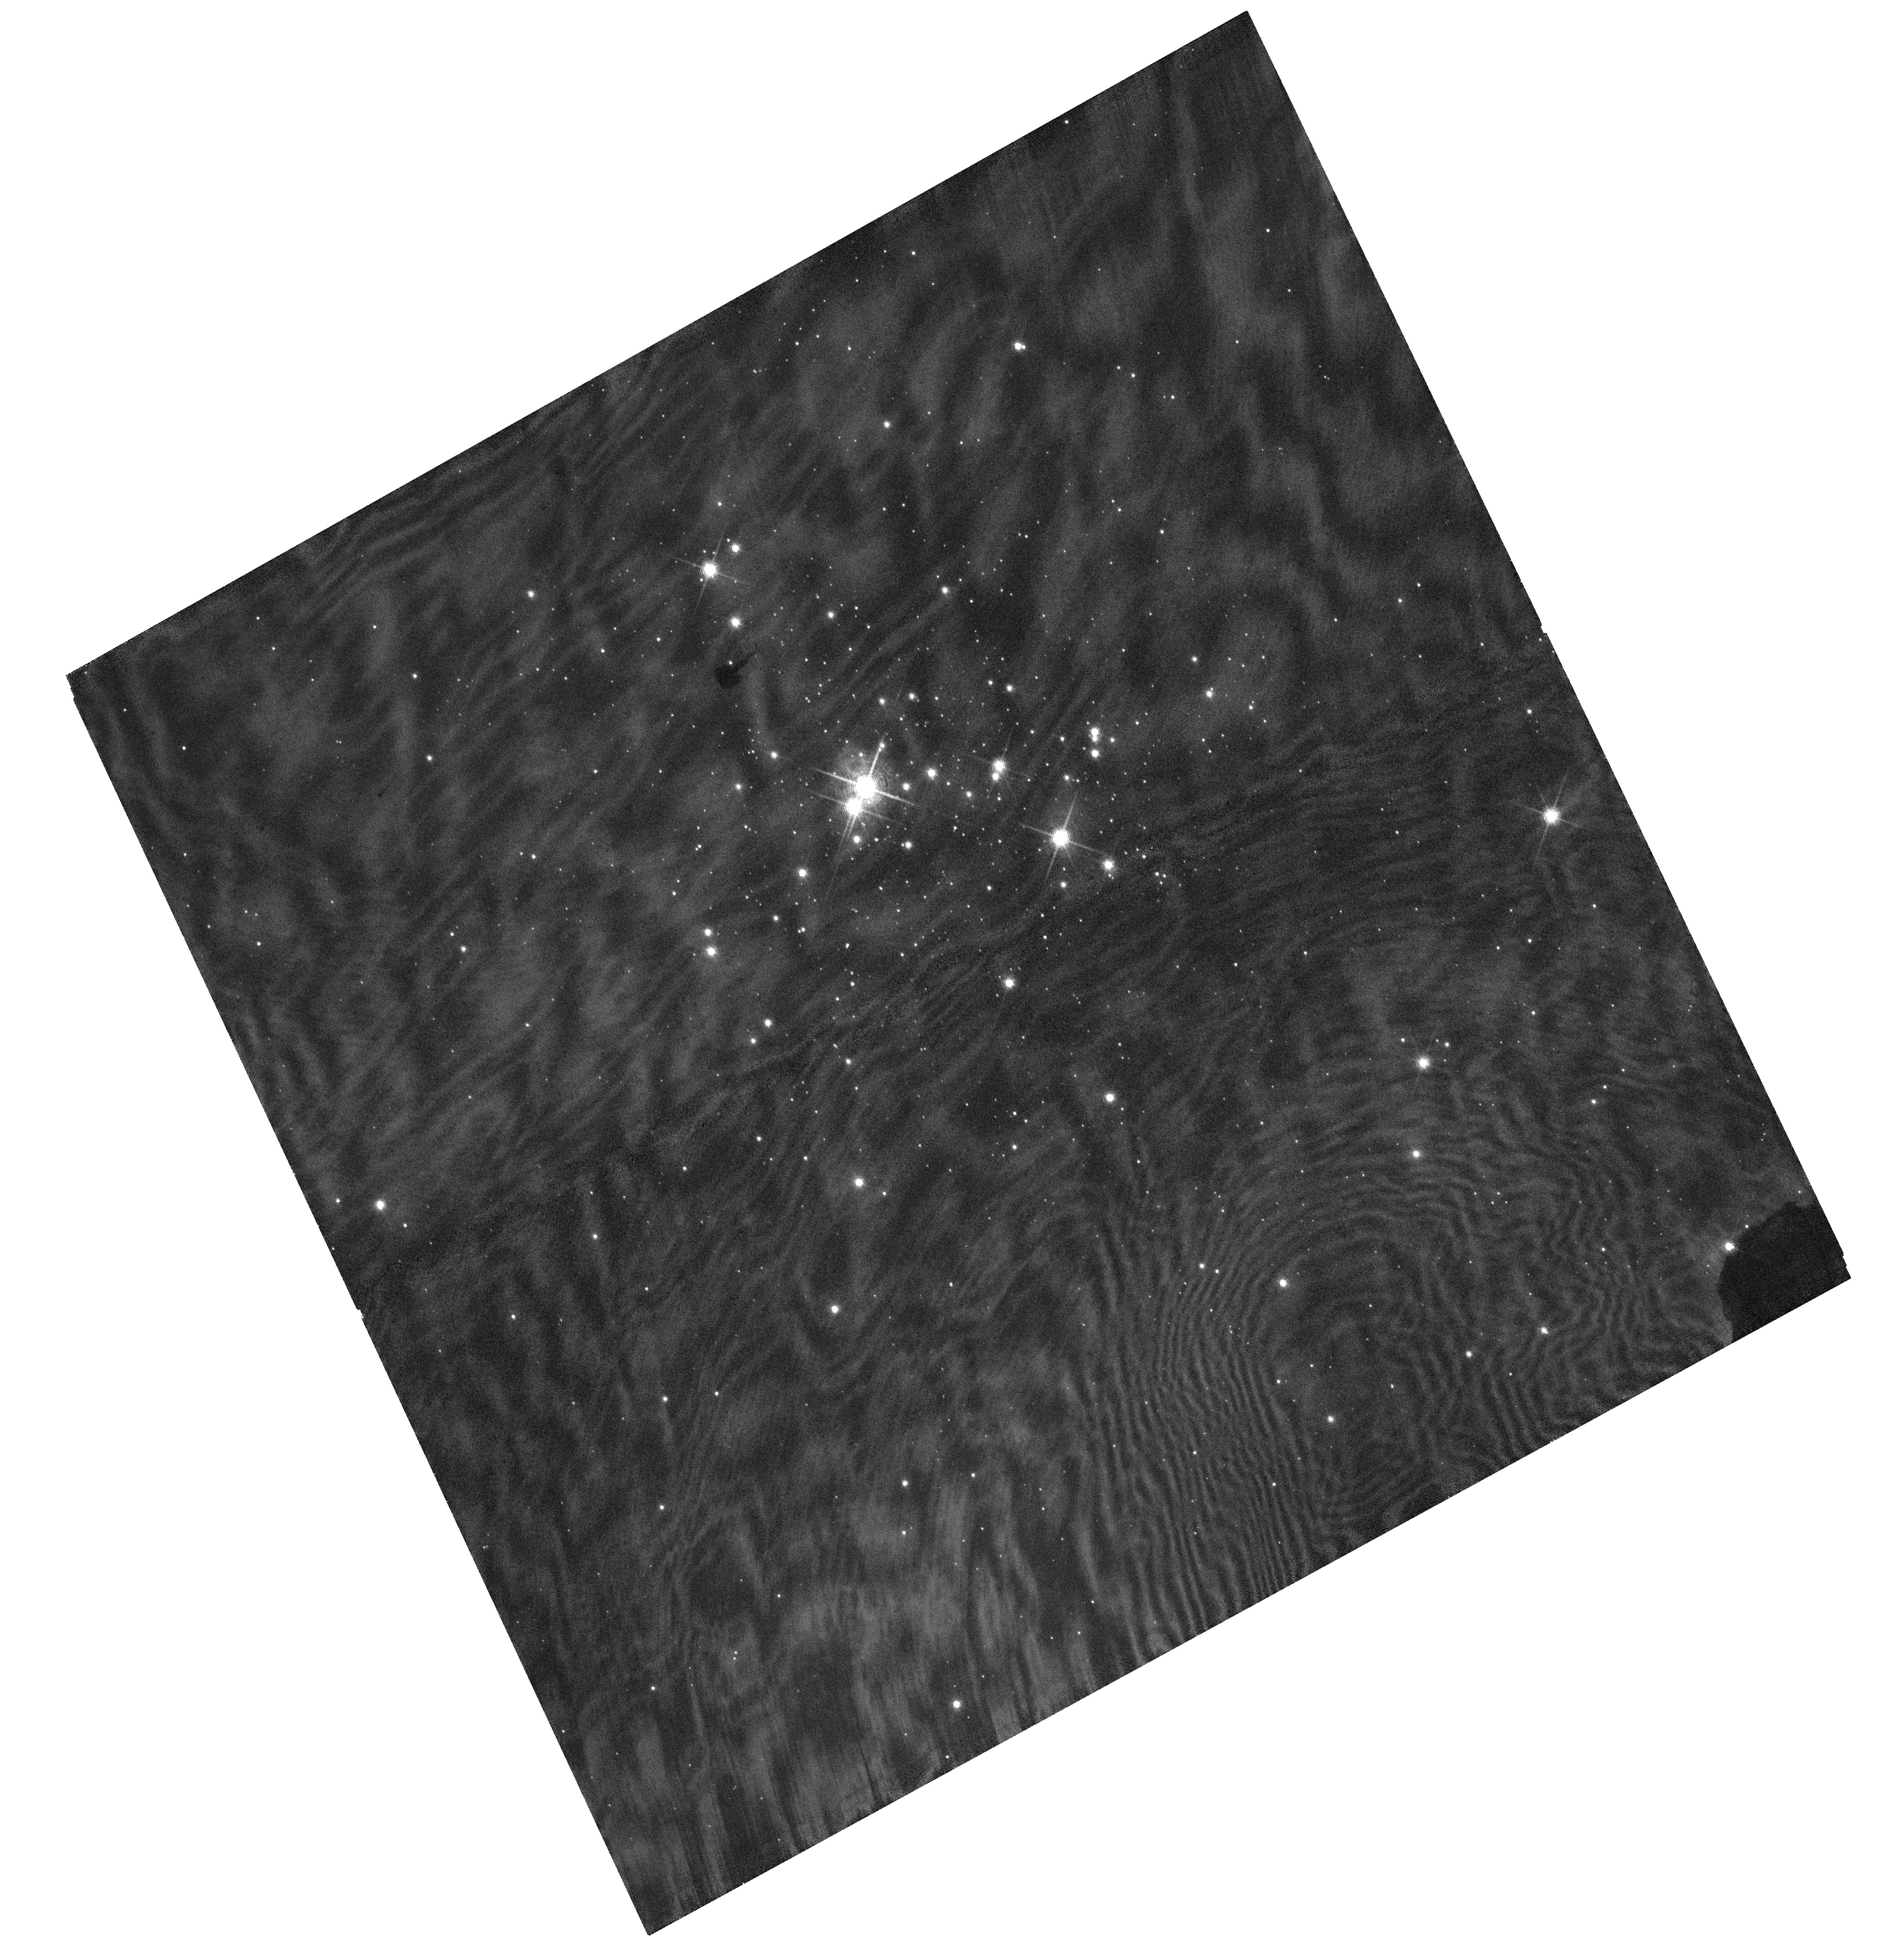
Target: CL-TRUMPLER-14-P3. Instrument: WFC3/UVIS. Filter: F953N. Exposure: 4 min. Observation ID: hst_15157_02_wfc3_uvis_f953n_idhm02

The Primordial Binary Fraction in Trumpler 14: Frequency and Multiplicity Parameters (PI: Sabbi, Elena)

This is an astrometric proposal designed to identify and characterize the properties of medium- and long-period (orbital periods ranging from 1.8 to 100 years) visual binaries in the mass range between ~4 and 20 Mo in the young compact cluster Trumpler 14 in the Carina Nebula. We aim to probe the virtually unexplored population of intermediate- and high-mass binaries that will experience a Roche-lobe overflow during their post-main-sequence evolution. These binaries are of particular interest because they are expected to be the progenitors of supernovae Type Ia, b, and c, X-ray binaries, double neutron stars and double black holes. Multiplicity properties of young stars can be further used to constrain the outcome of the star-formation process and hence distinguish between various formation scenarios. The medium- and long-period binaries (P> 0.5 yr) are hard to detect and expensive to characterize with traditional ground-based spectroscopy. Knowledge of their orbital properties is however crucial to properly estimate the overall fraction of OB stars whose evolution is affected by binary interaction and to predict the outcome of such interaction. Because of the well characterized PSF of WFC3/UVIS and its temporal stability, HST is the only facility able to characterize the properties of OB-type medium-period binaries in Tr14, and Tr14 is the only nearby high-density OB-type young cluster.